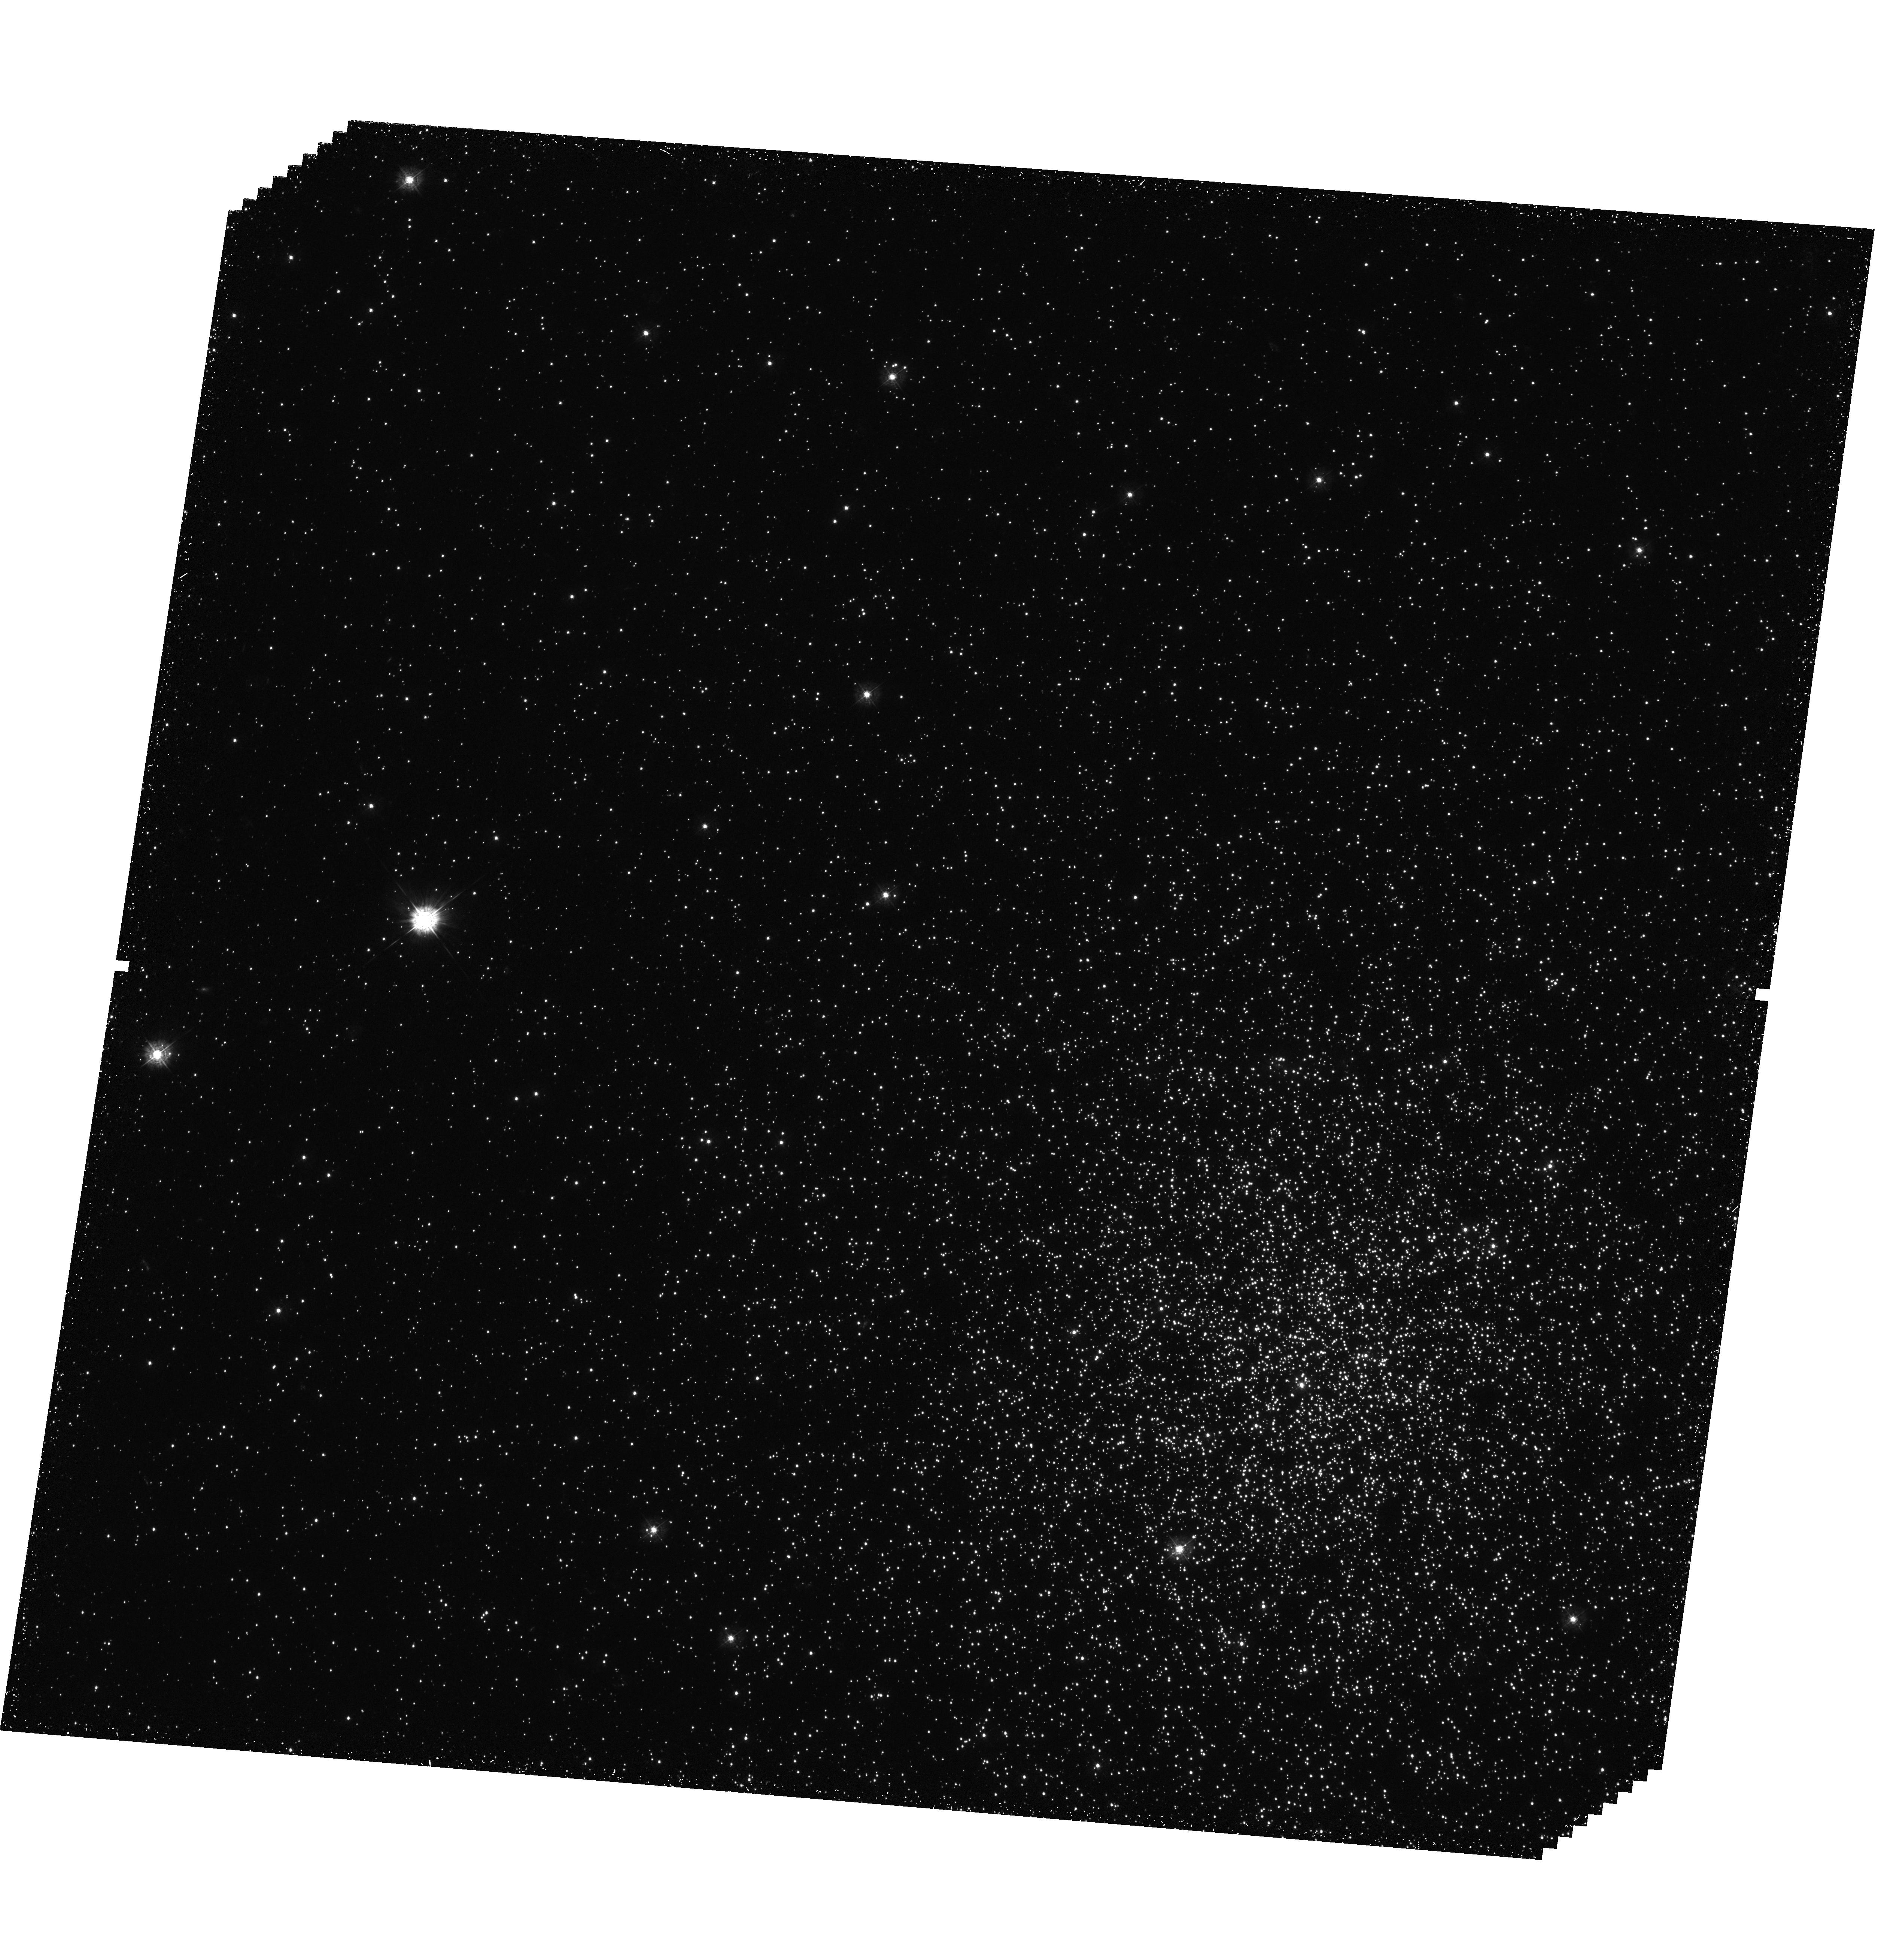
Target: NGC1846-OUT
Instrument: WFC3/UVIS
Filter: F336W
Exposure: 2.5 h
Observation ID: hst_12219_01_wfc3_uvis_f336w_ibjt01

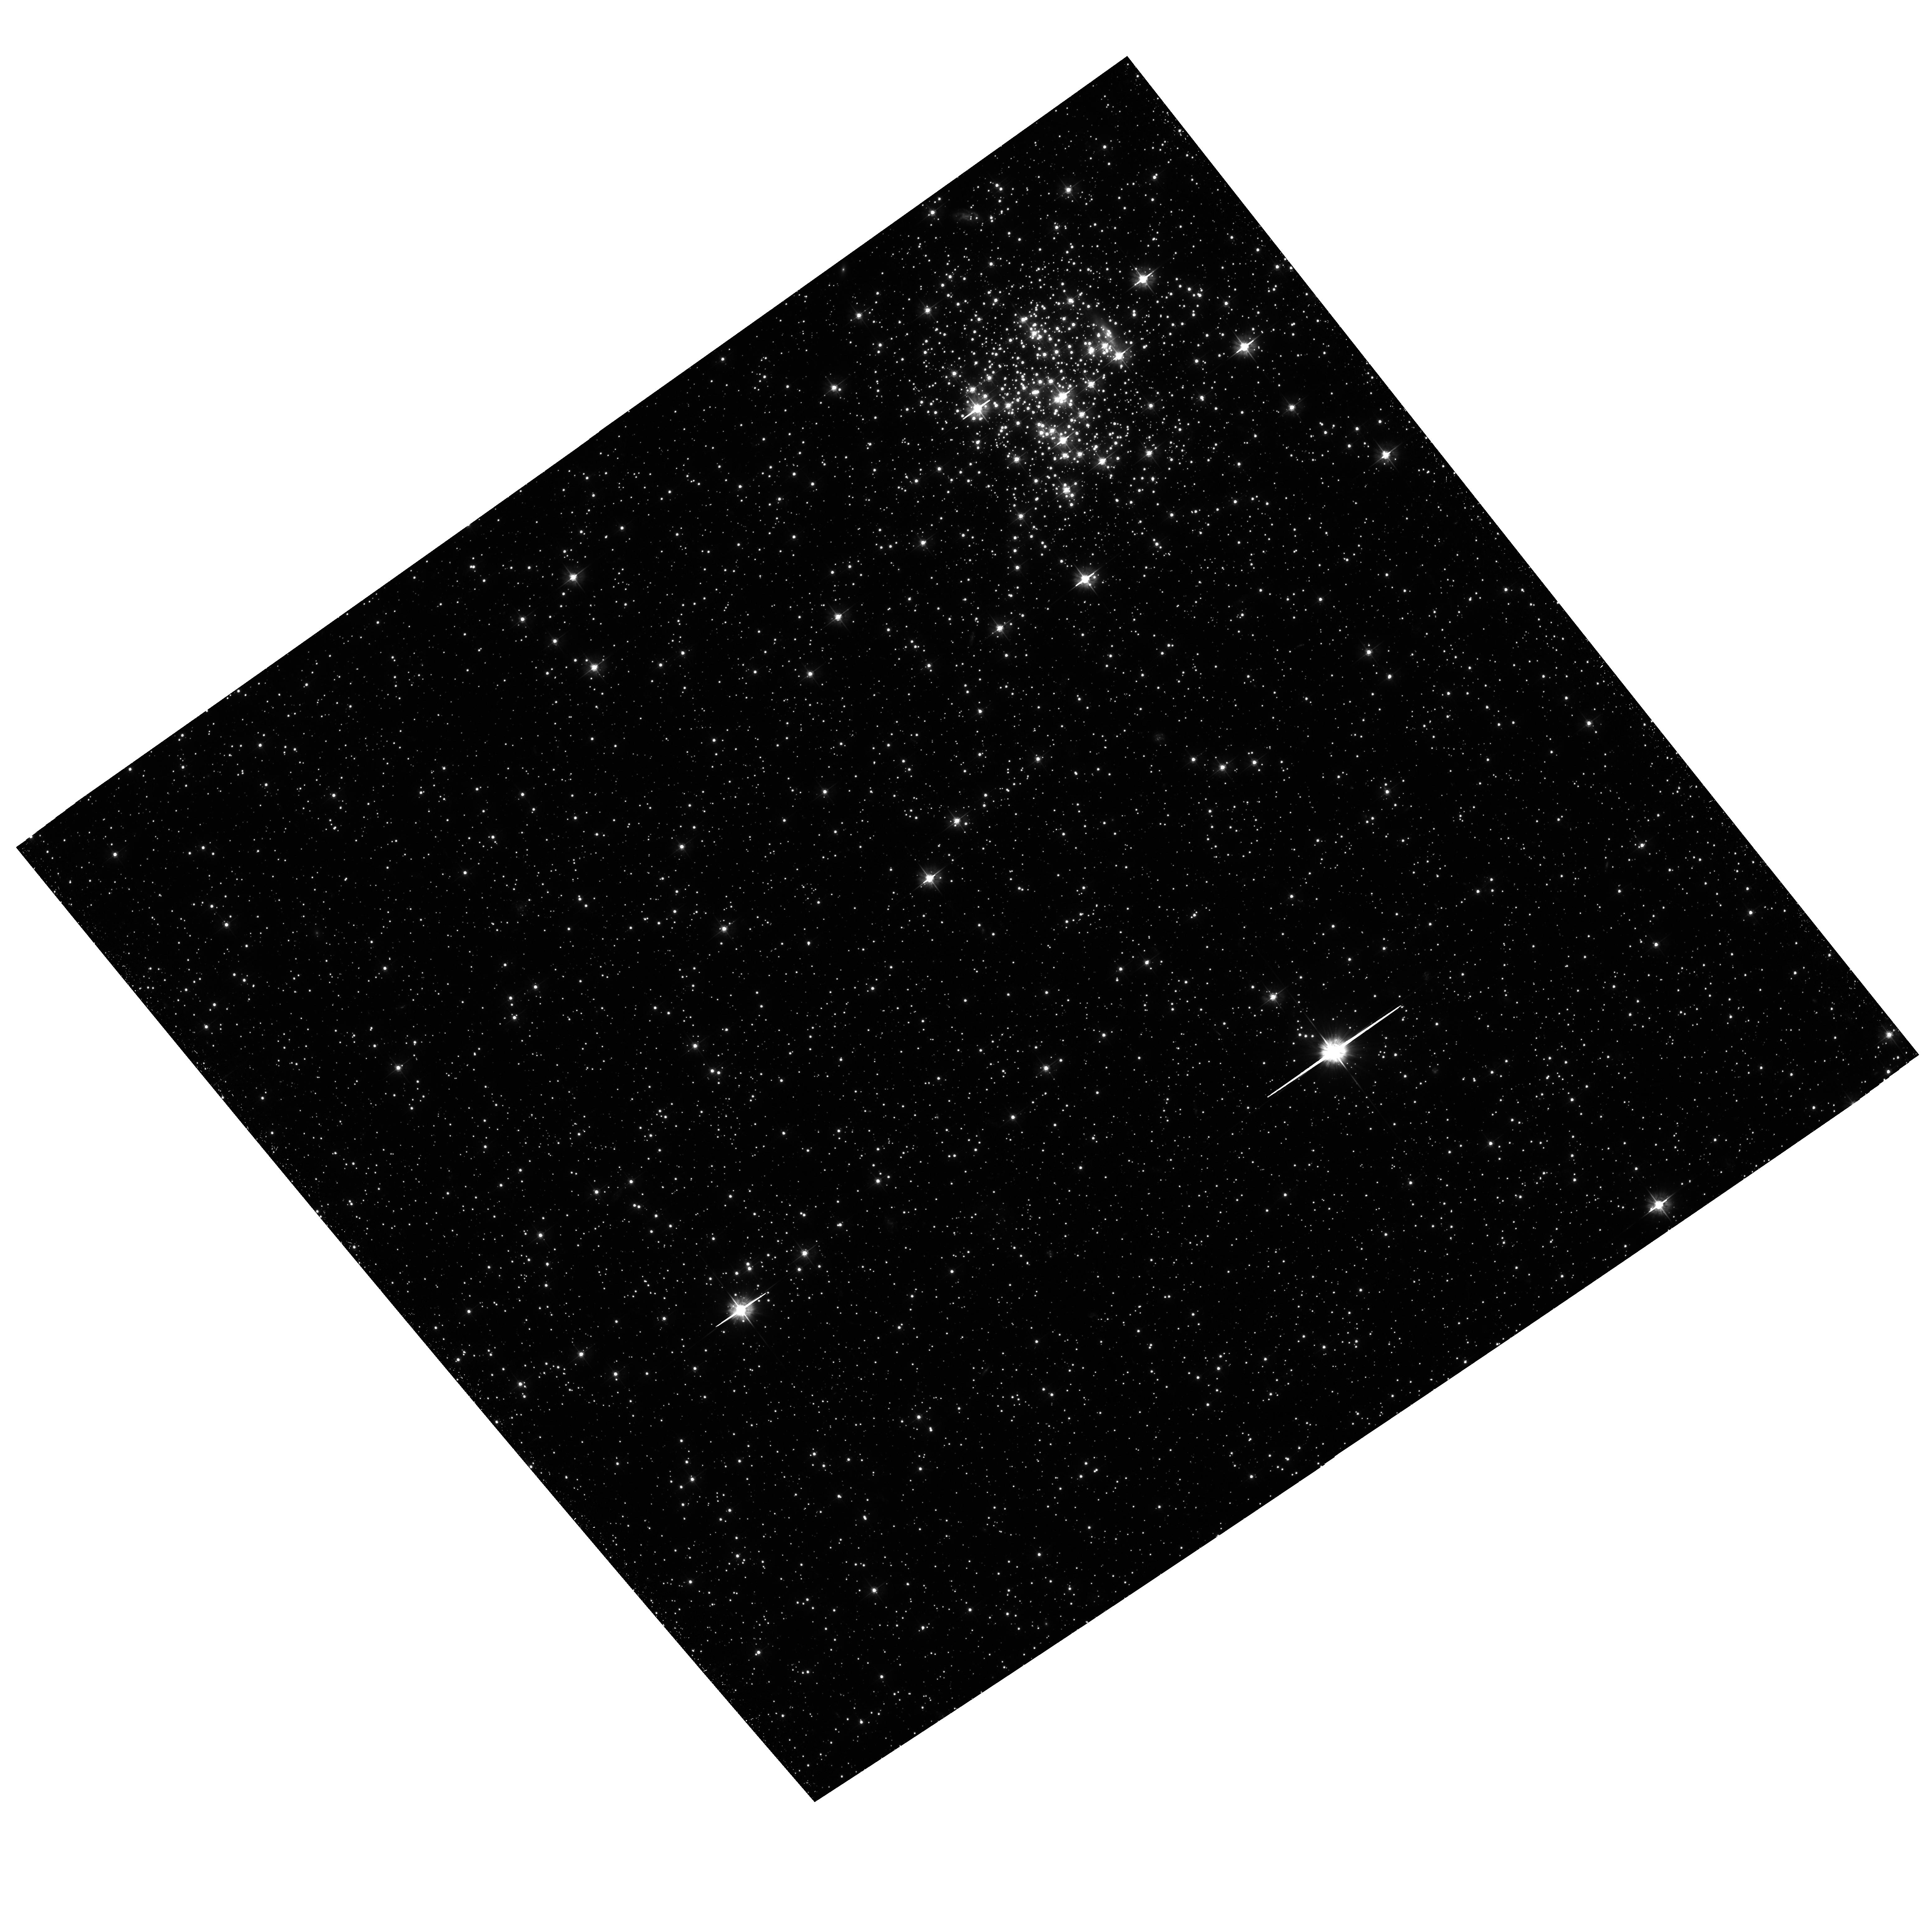
Target: NGC1846-OUT
Instrument: ACS/WFC
Filter: F475W
Exposure: 1.8 h
Observation ID: hst_12219_01_acs_wfc_f475w_jbjt01

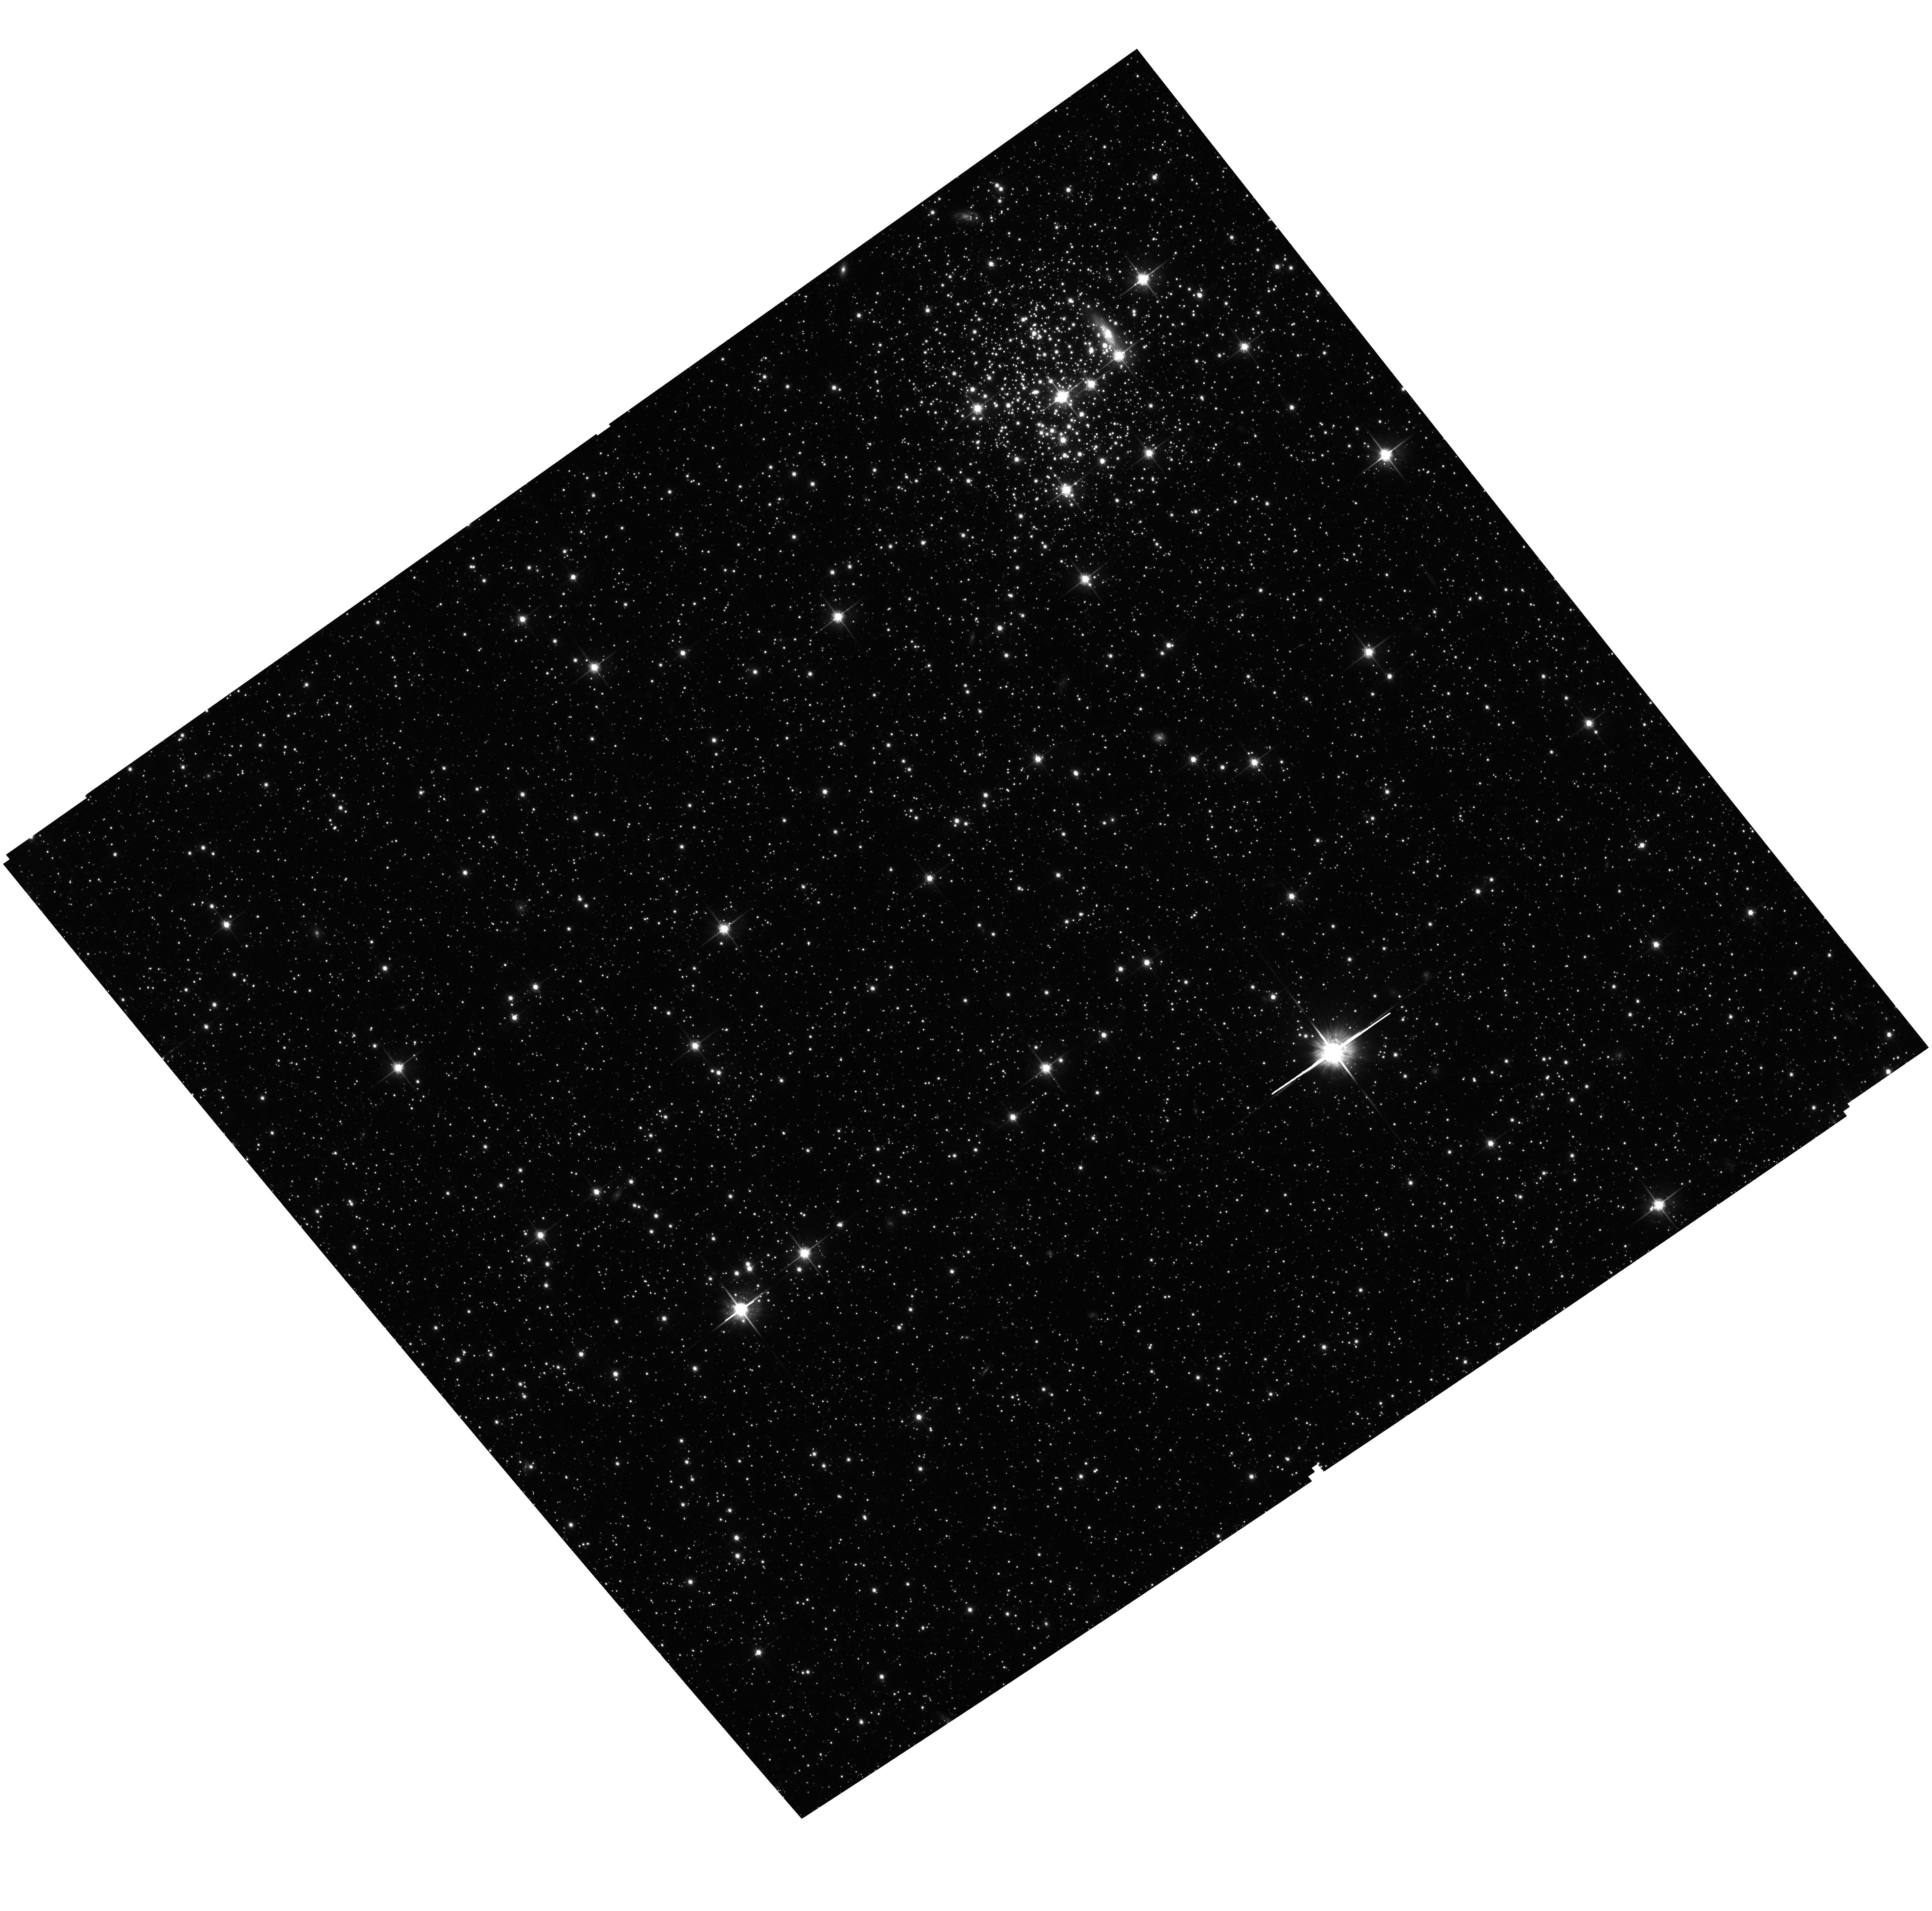
Target: NGC1846-OUT
Instrument: ACS/WFC
Filter: F814W
Exposure: 28 min
Observation ID: hst_12219_01_acs_wfc_f814w_jbjt01

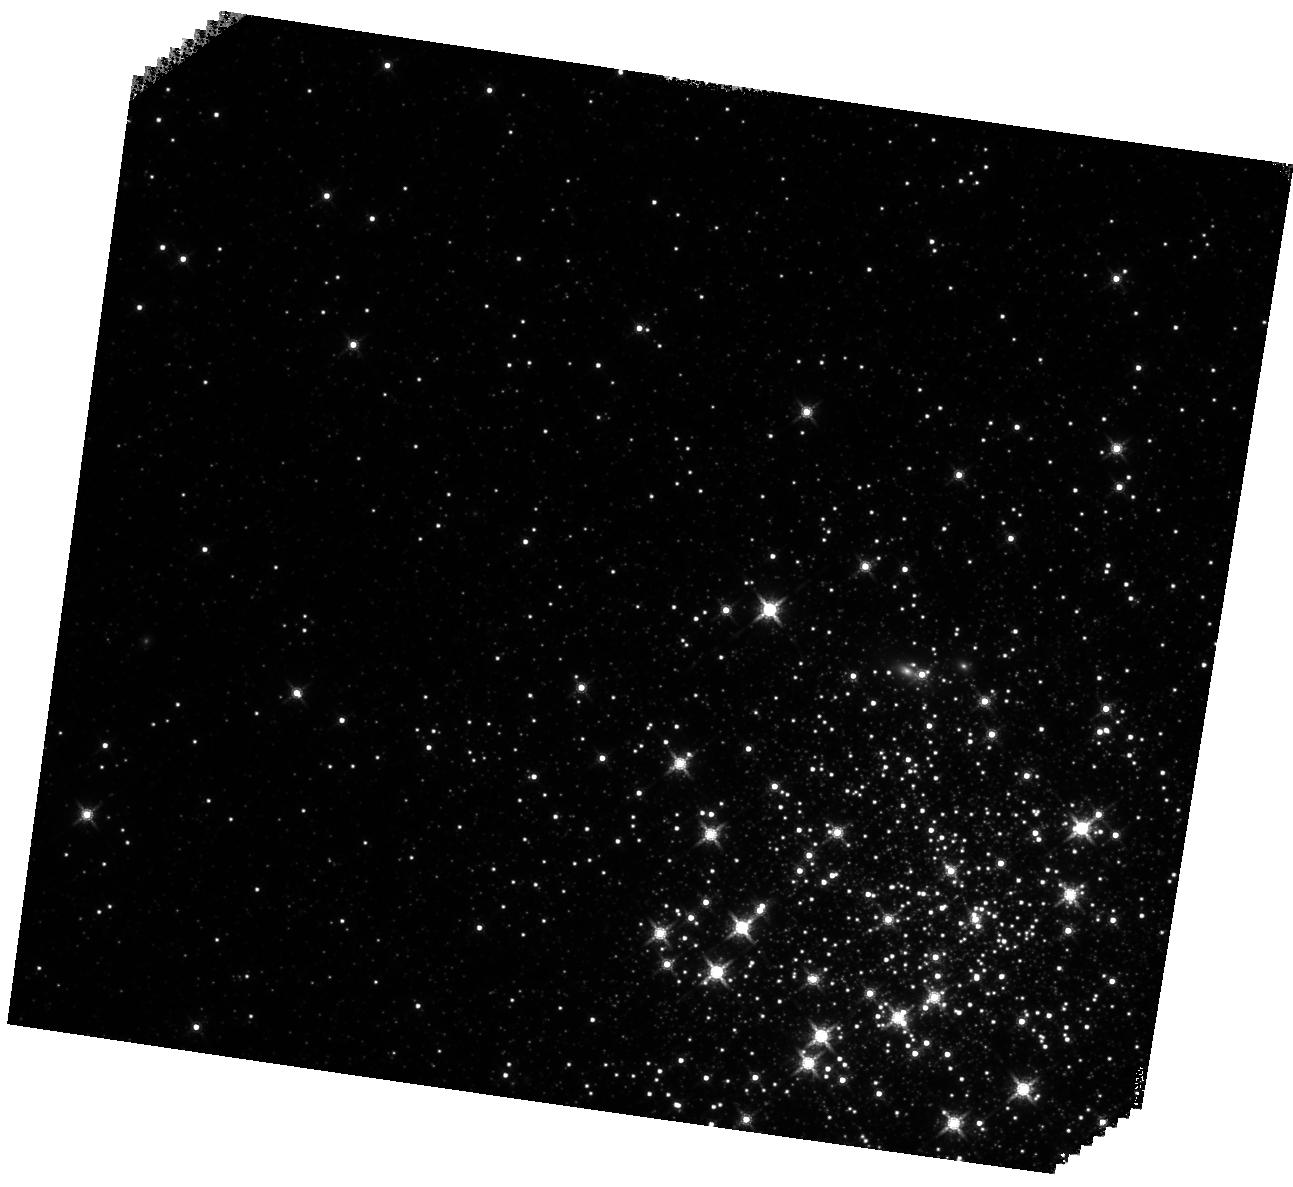
Target: NGC1846-OUT
Instrument: WFC3/IR
Filter: F160W
Exposure: 47 min
Observation ID: hst_12219_01_wfc3_ir_f160w_ibjt01

Multiple stellar generations in the Large Magellanic Cloud Star Cluster NGC 1846 (PI: Milone, Antonino Paolo)

The recent discovery of multiple stellar populations in massive Galactic globular clusters poses a serious challenge for models of star cluster formation and evolution. The finding of multiple main sequences in the massive clusters NGC 2808 and omega Centauri, and multiple sub-giant-branch in NGC 1851 and many other globulars have demonstrated that star clusters are not as simple as we have imagined for decades. Surprisingly the only way to explain the main sequence splitting appears to be Helium enrichment, up to an astonishingly high Y~0.40.An unique angle on this problem can be provided by intermediate-age clusters in the Magellanic Clouds with peculiar main-sequence turn-off morphologies. Recent discoveries, based on ACS data of unparalleled photometric accuracy, have demonstrated that the CMDs of a large fraction of these clusters (~70 %) are not consistent with the simple, single stellar population hypothesis. Explanations for what conditions could give rise to multiple populations in Galactic Globular Clusters remain controversial; this is even more the case for LMC clusters To properly constraint the multipopulation phenomenon in Magellanic Cloud star clusters, we propose deep UV/IR imaging of NGC 1846, a star cluster where multiple populations have already been identified. The proposed observation will allow us to accurately measure the age difference between the stellar populations providing fundamental clues on the formation mechanism. Our simulations of WFC3 performance suggest that we will be able to detect even the main sequence splitting caused by small He differences (Delta Y ~0.02).